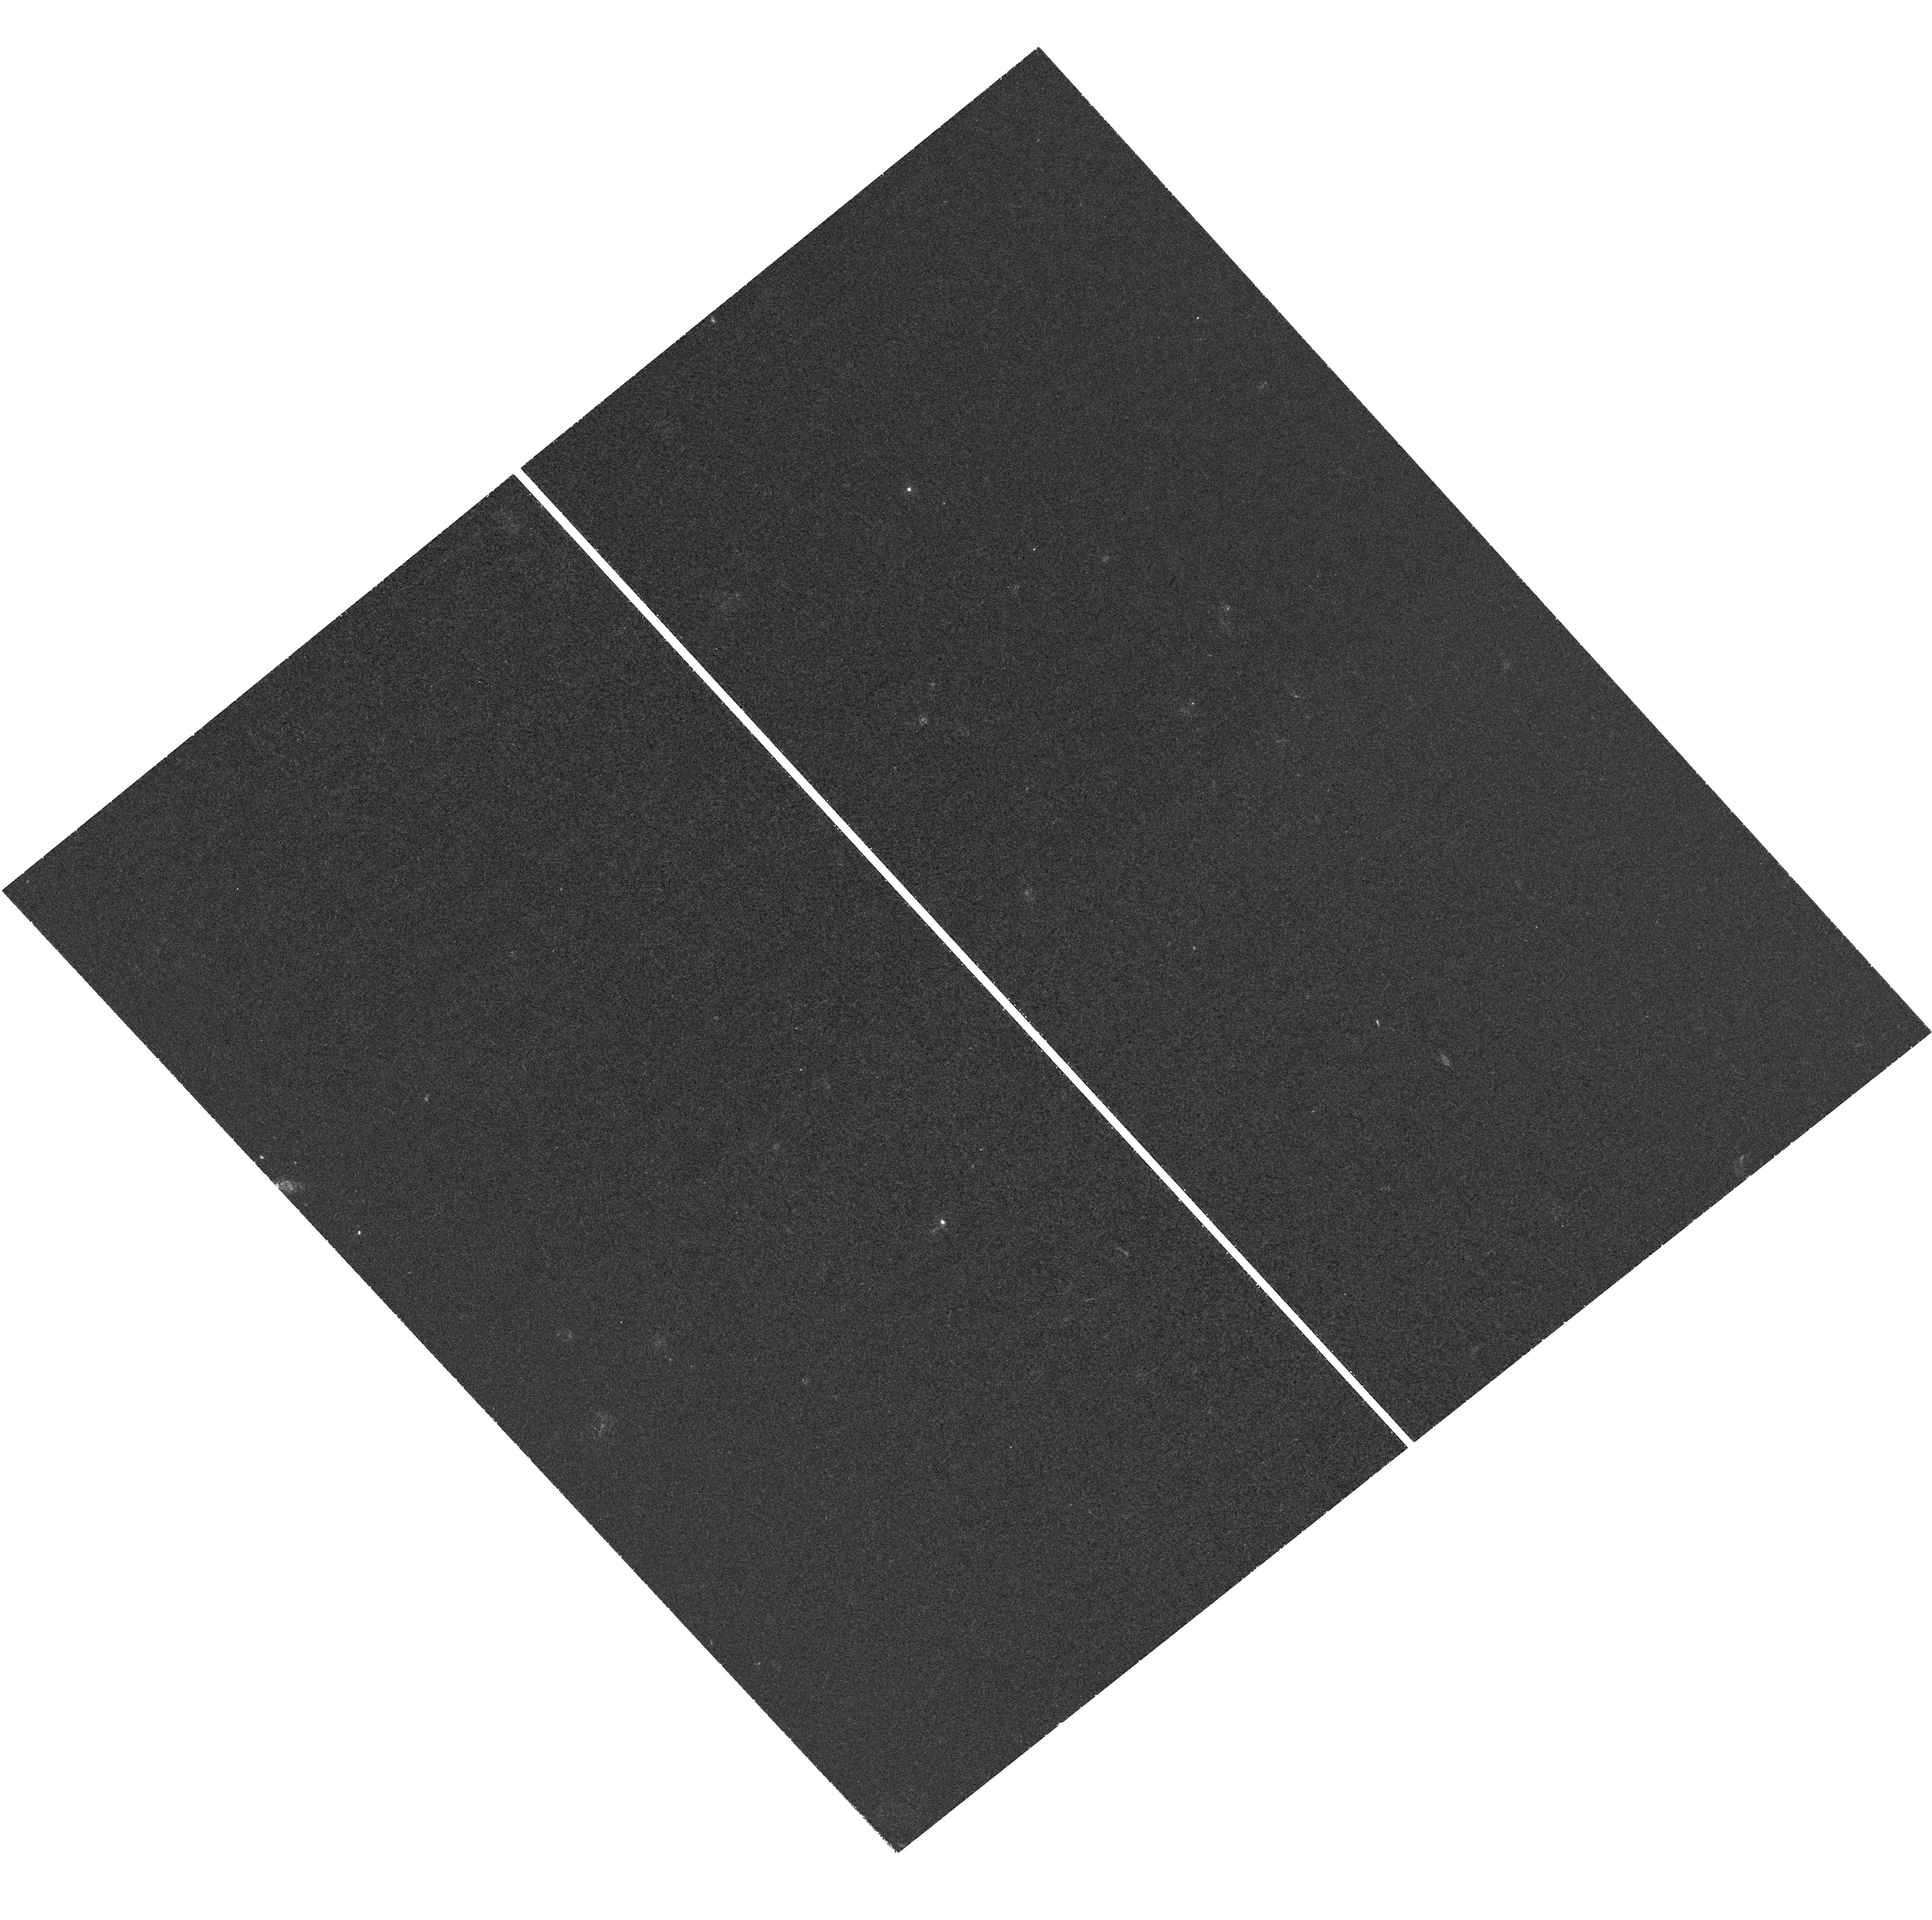
Target: HUDF-UVIS
Instrument: WFC3/UVIS
Filter: F275W
Exposure: 1.5 h
Observation ID: hst_12534_1l_wfc3_uvis_f275w_ibox1l

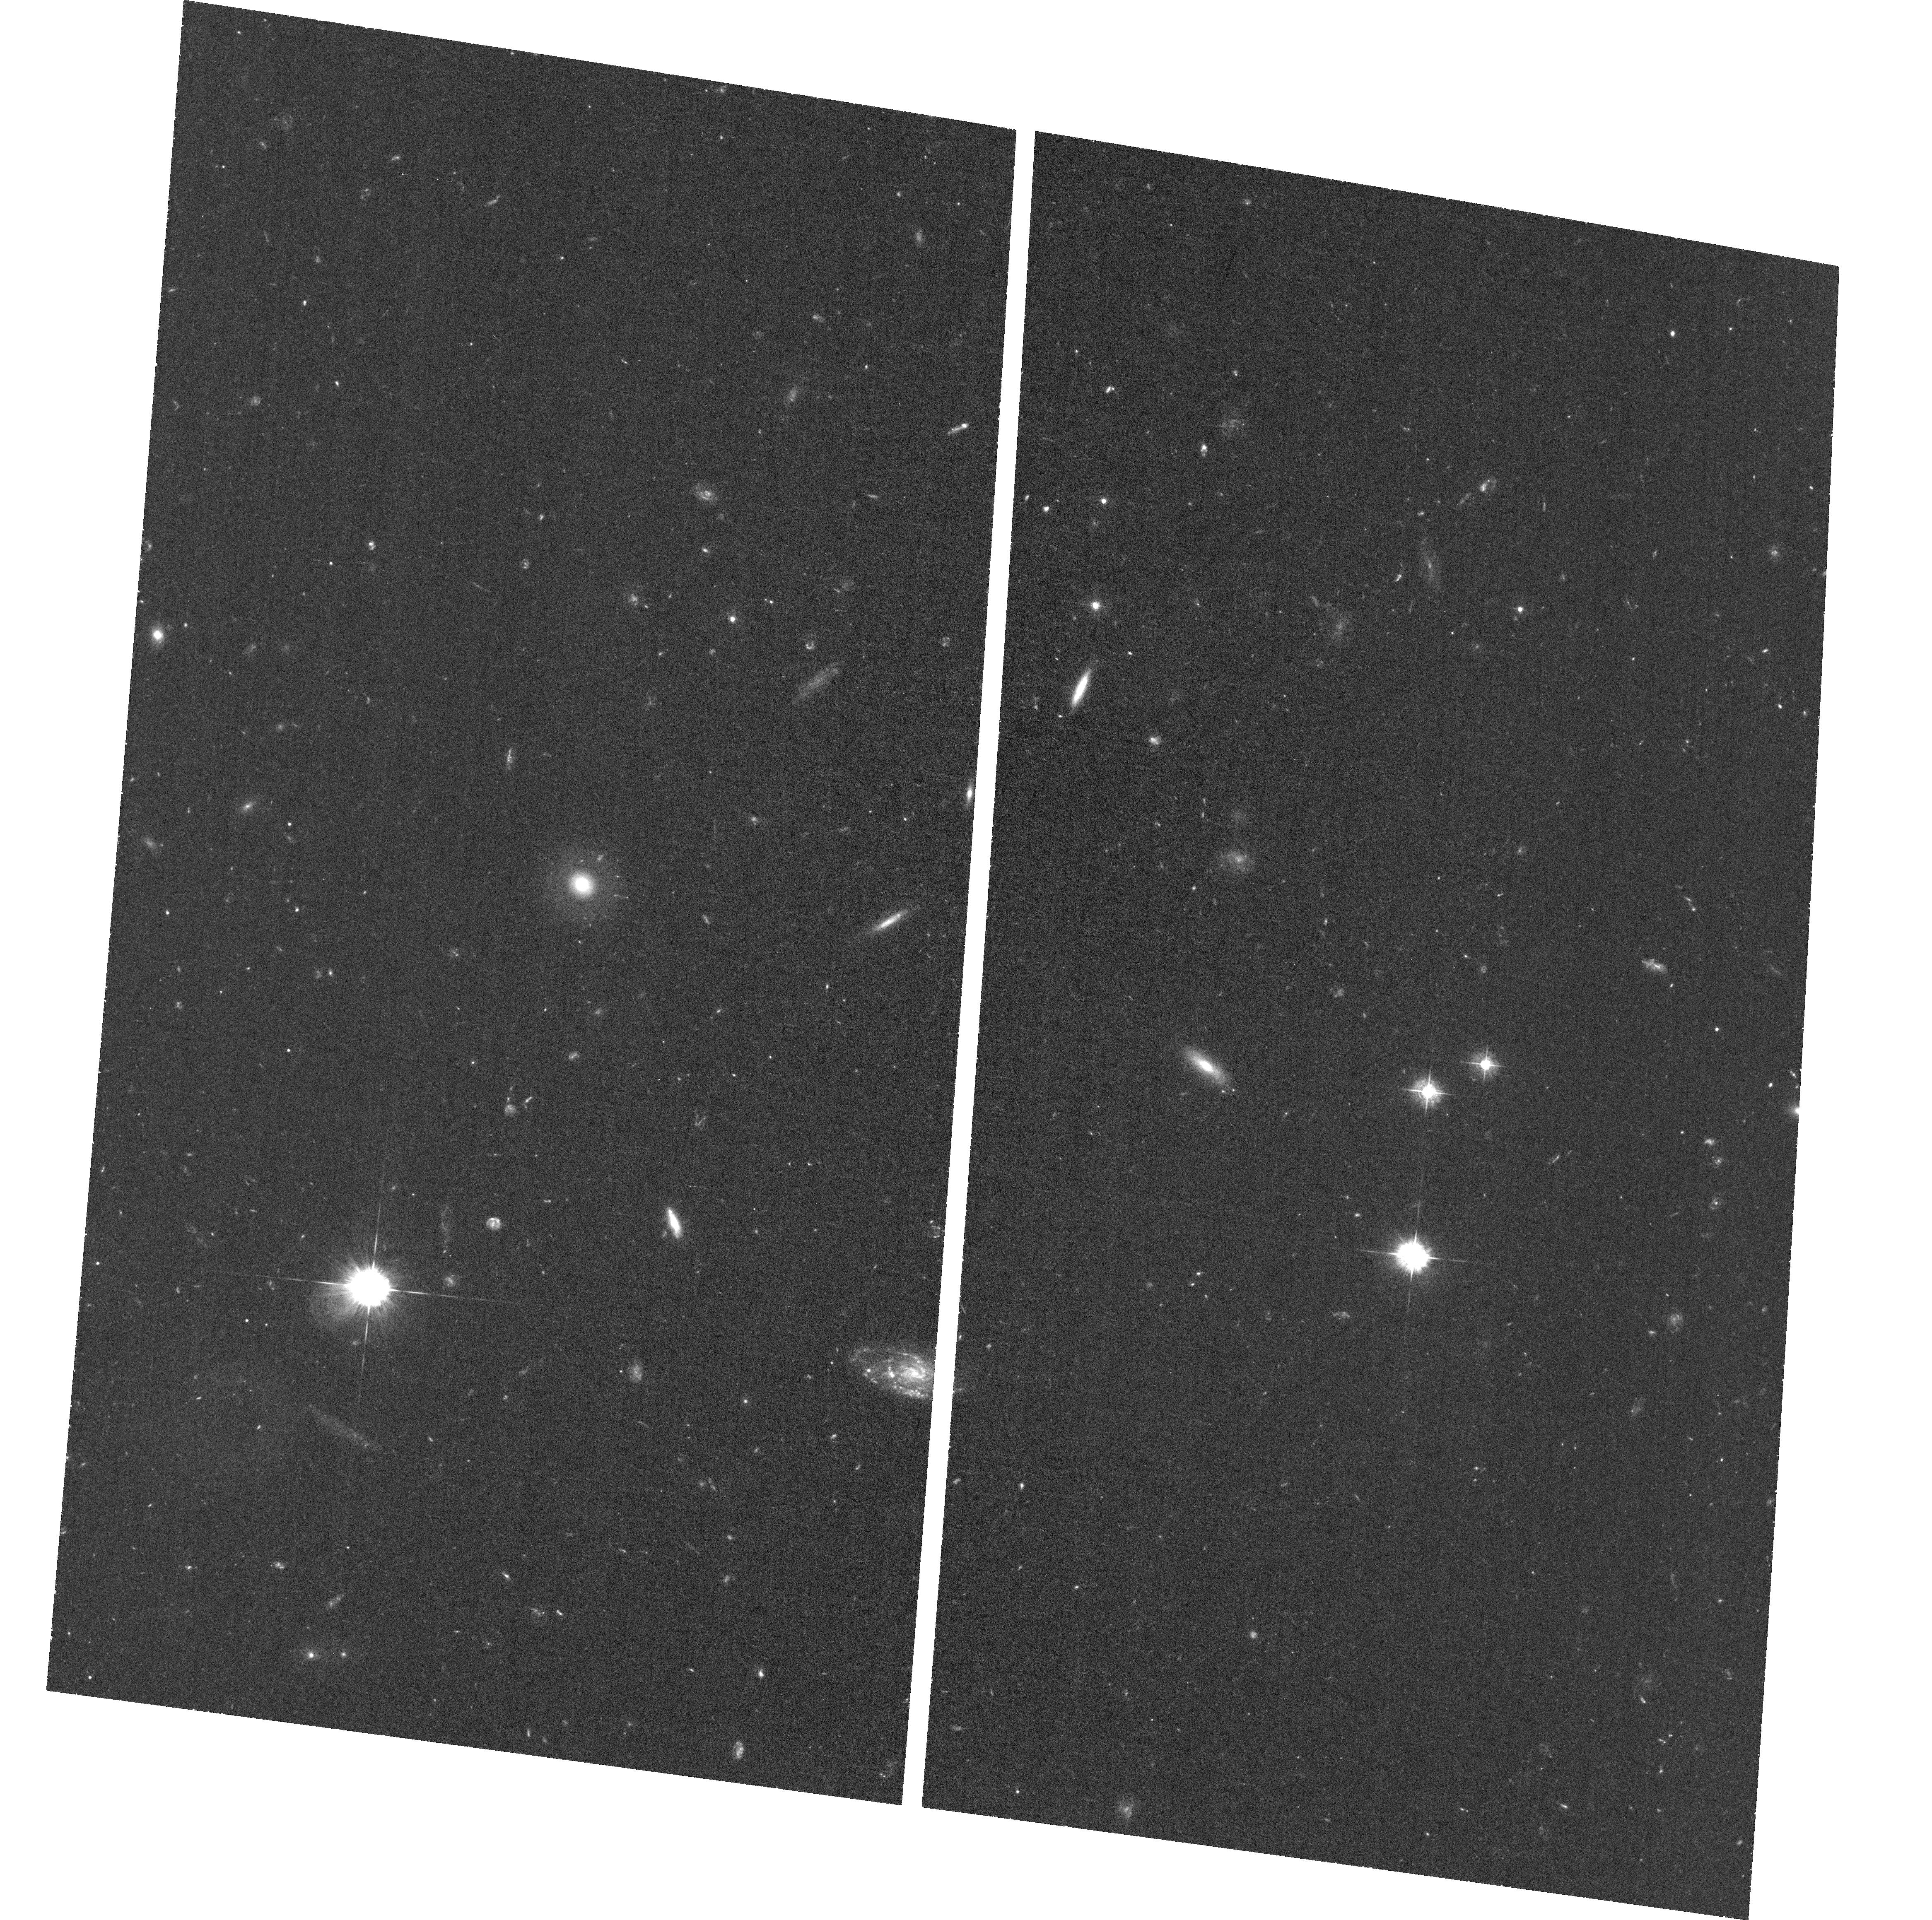
Target: field at RA 53.245°, Dec -27.848°
Instrument: ACS/WFC
Filter: F435W
Exposure: 1.3 h
Observation ID: hst_12534_1b_acs_wfc_f435w_jbox1b

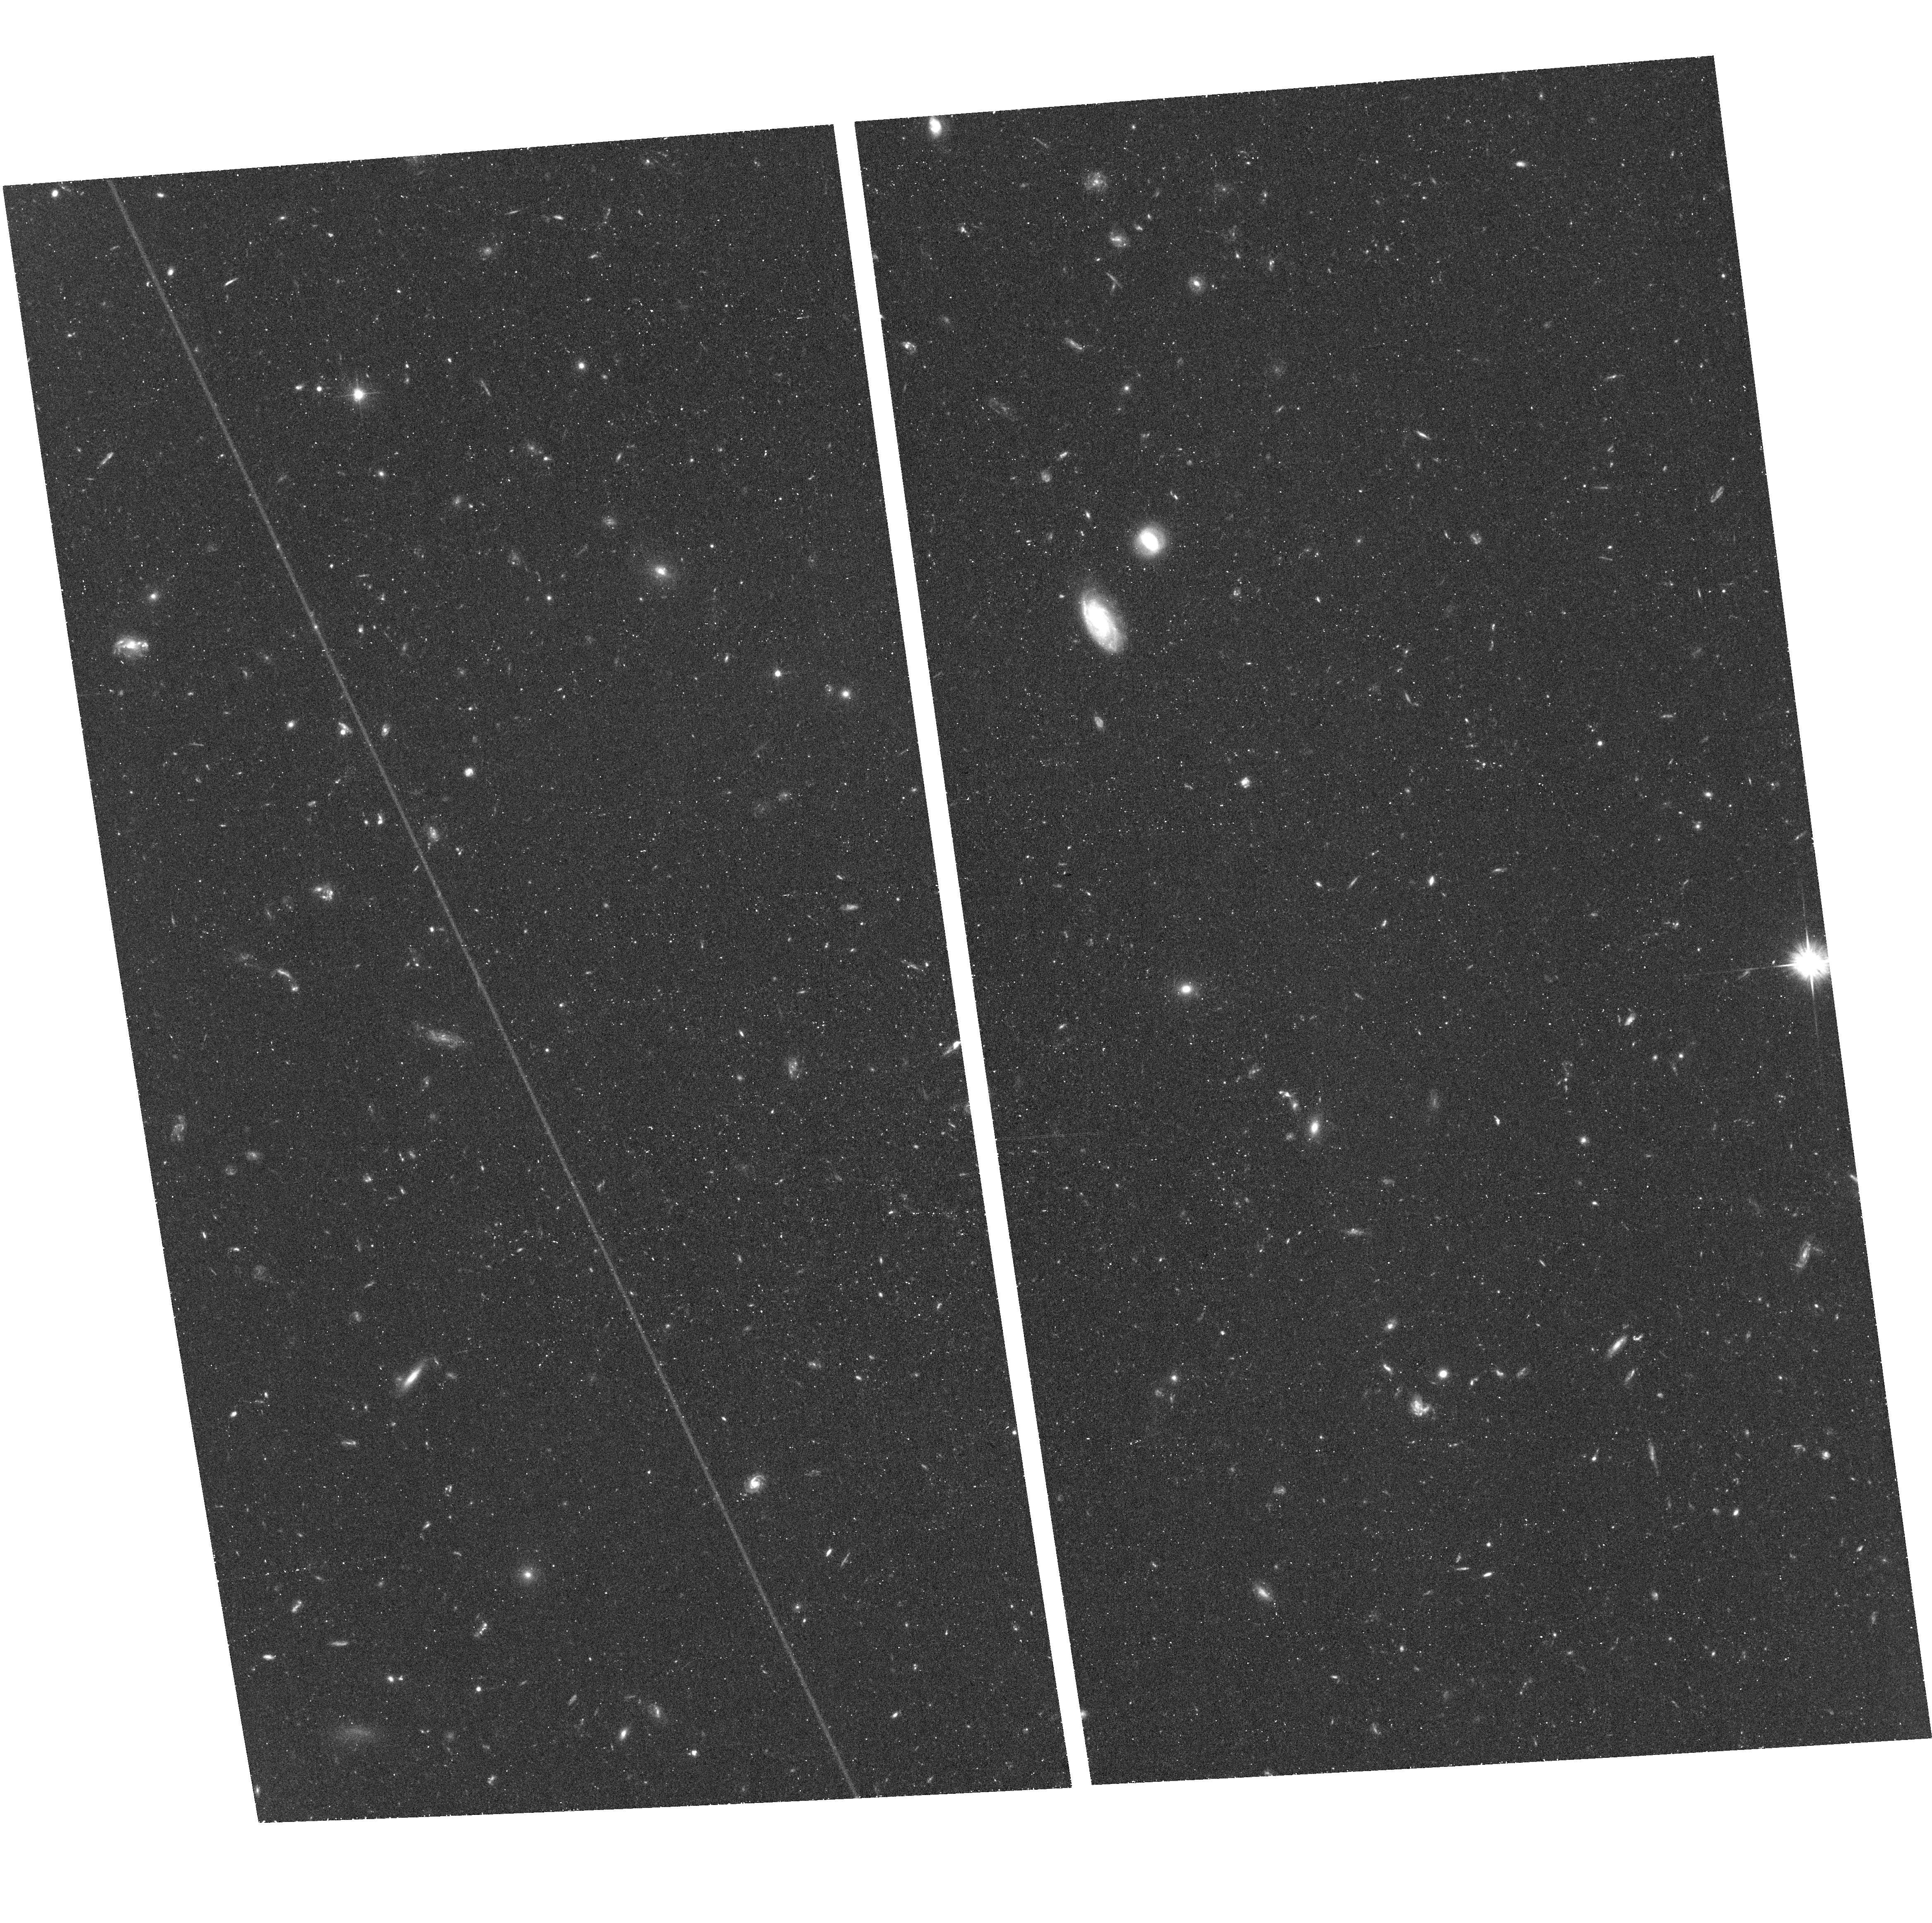
Target: field at RA 53.093°, Dec -27.704°
Instrument: ACS/WFC
Filter: F606W
Exposure: 44 min
Observation ID: hst_12534_2d_acs_wfc_f606w_jbox2d

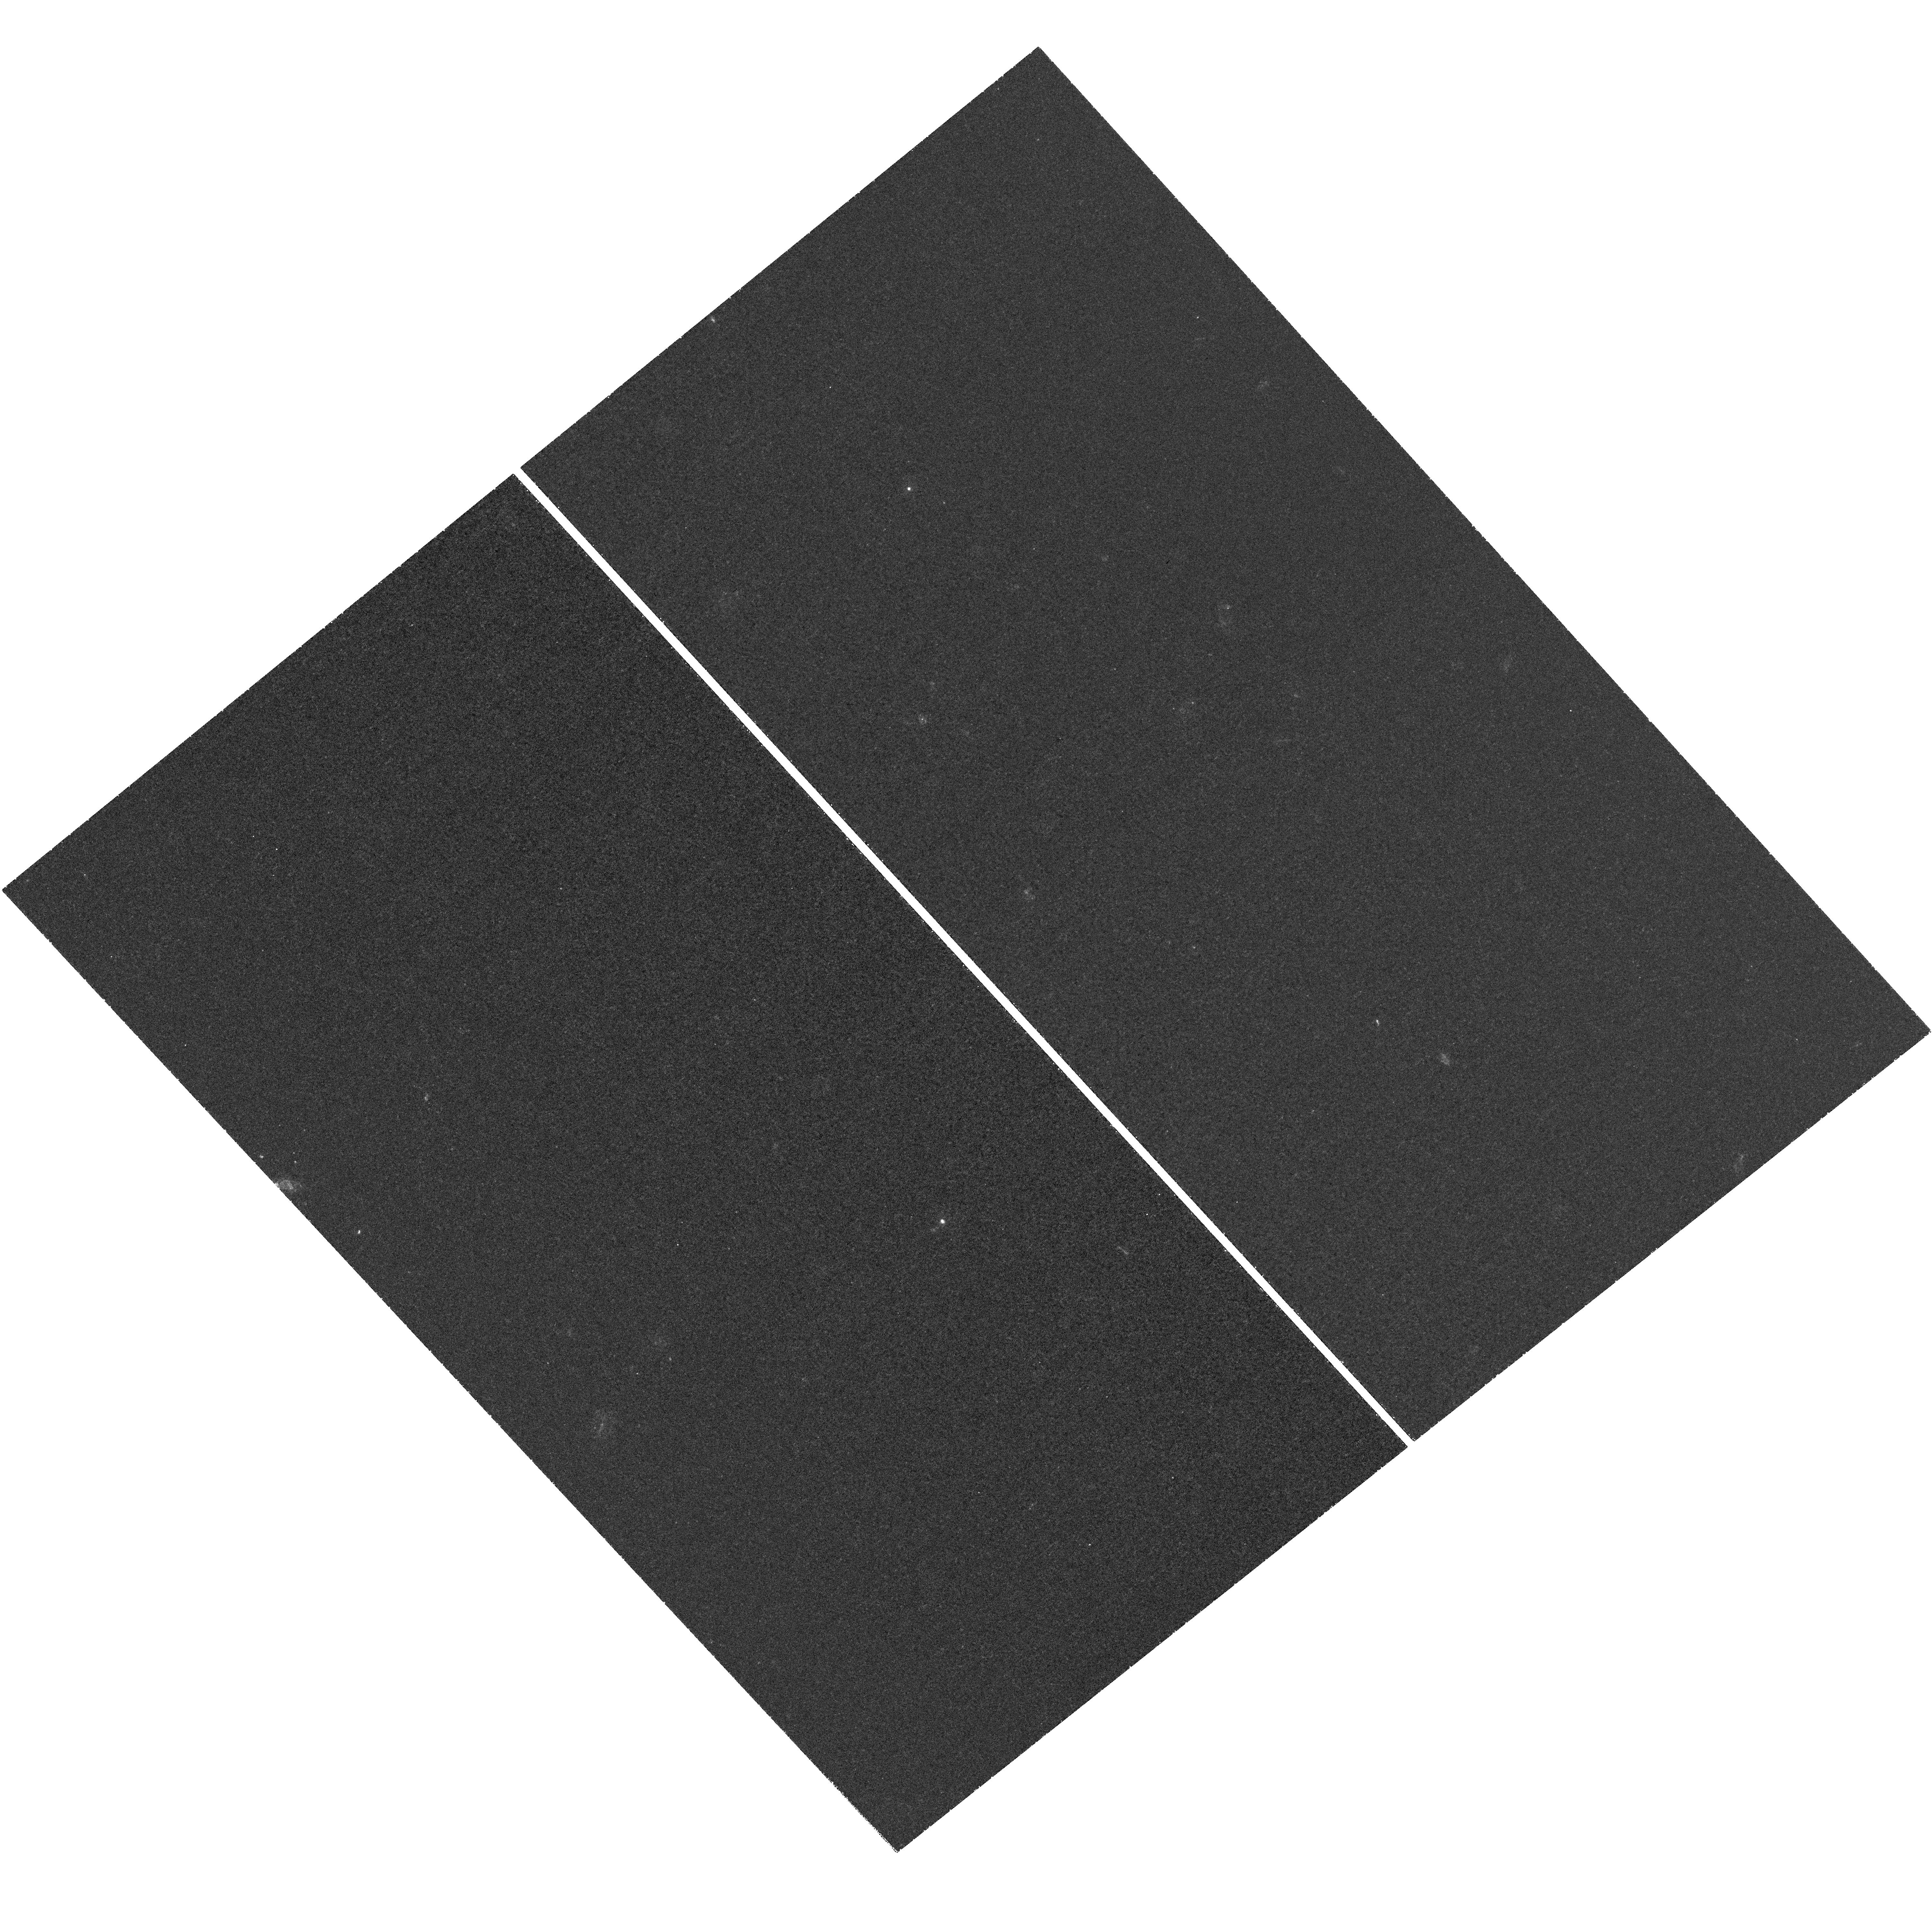
Target: HUDF-UVIS
Instrument: WFC3/UVIS
Filter: F225W
Exposure: 1.5 h
Observation ID: hst_12534_2k_wfc3_uvis_f225w_ibox2k

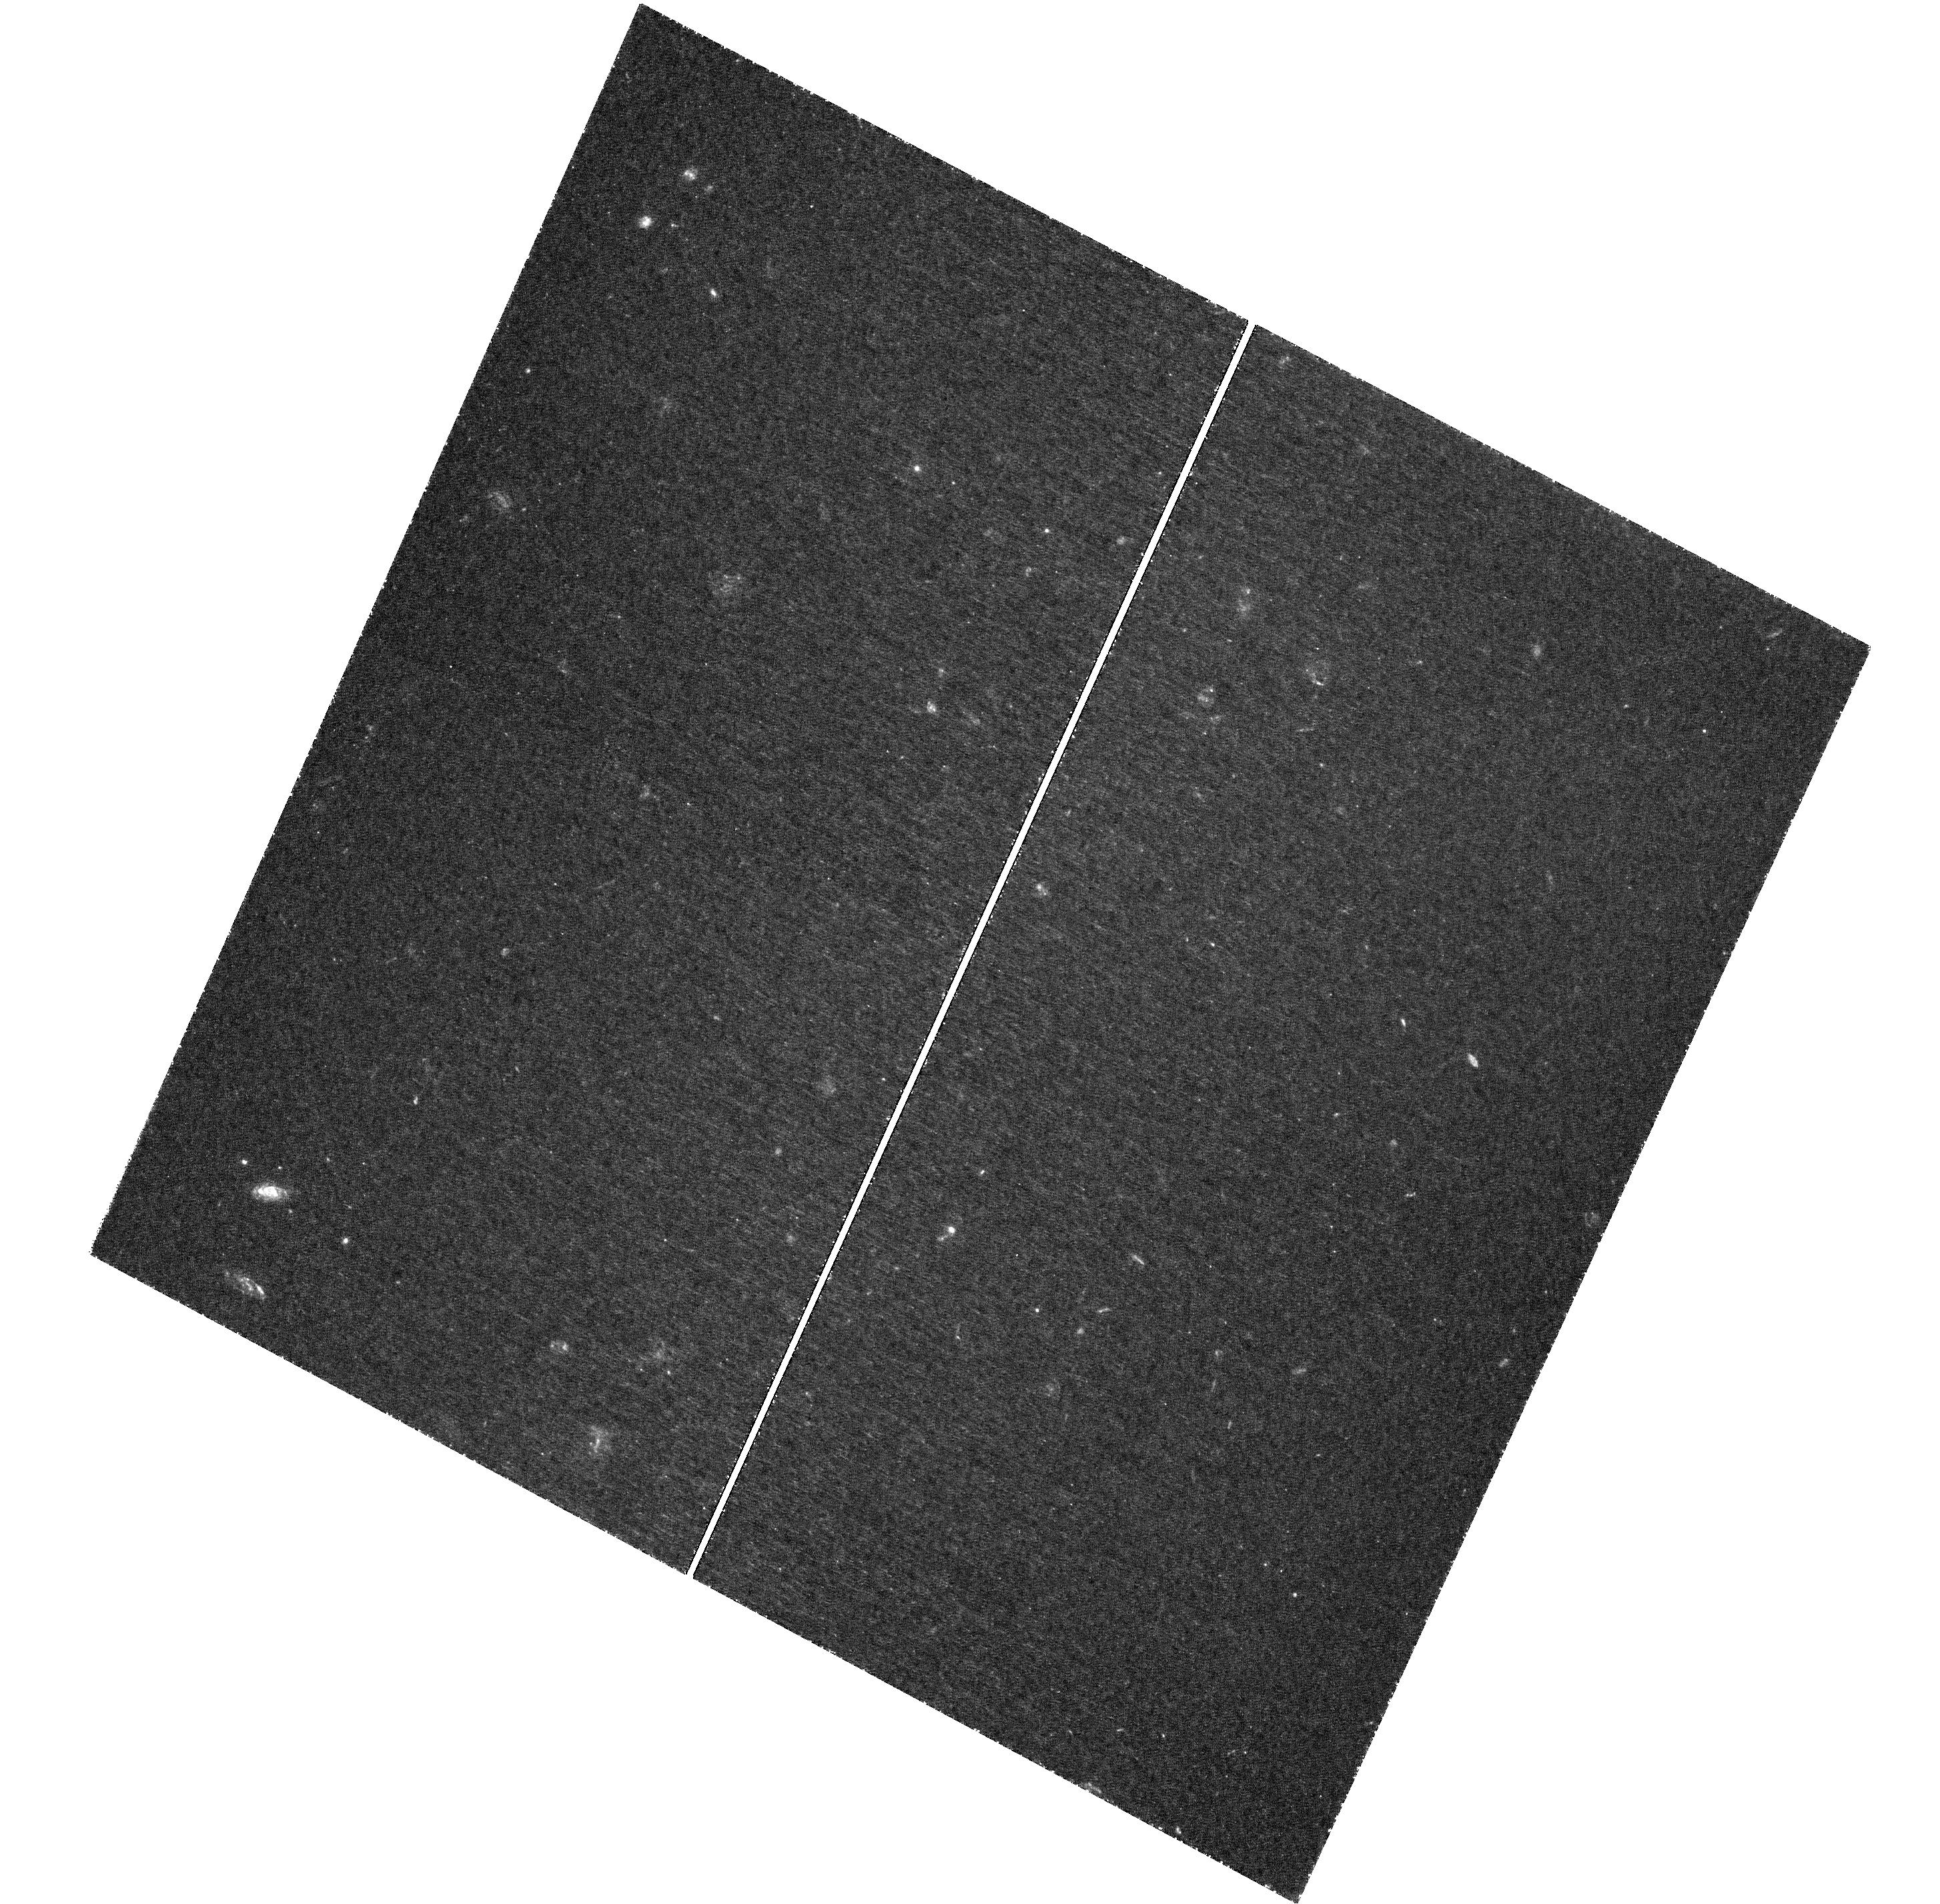
Target: HUDF-UVIS
Instrument: WFC3/UVIS
Filter: F336W
Exposure: 1.5 h
Observation ID: hst_12534_3h_wfc3_uvis_f336w_ibox3h

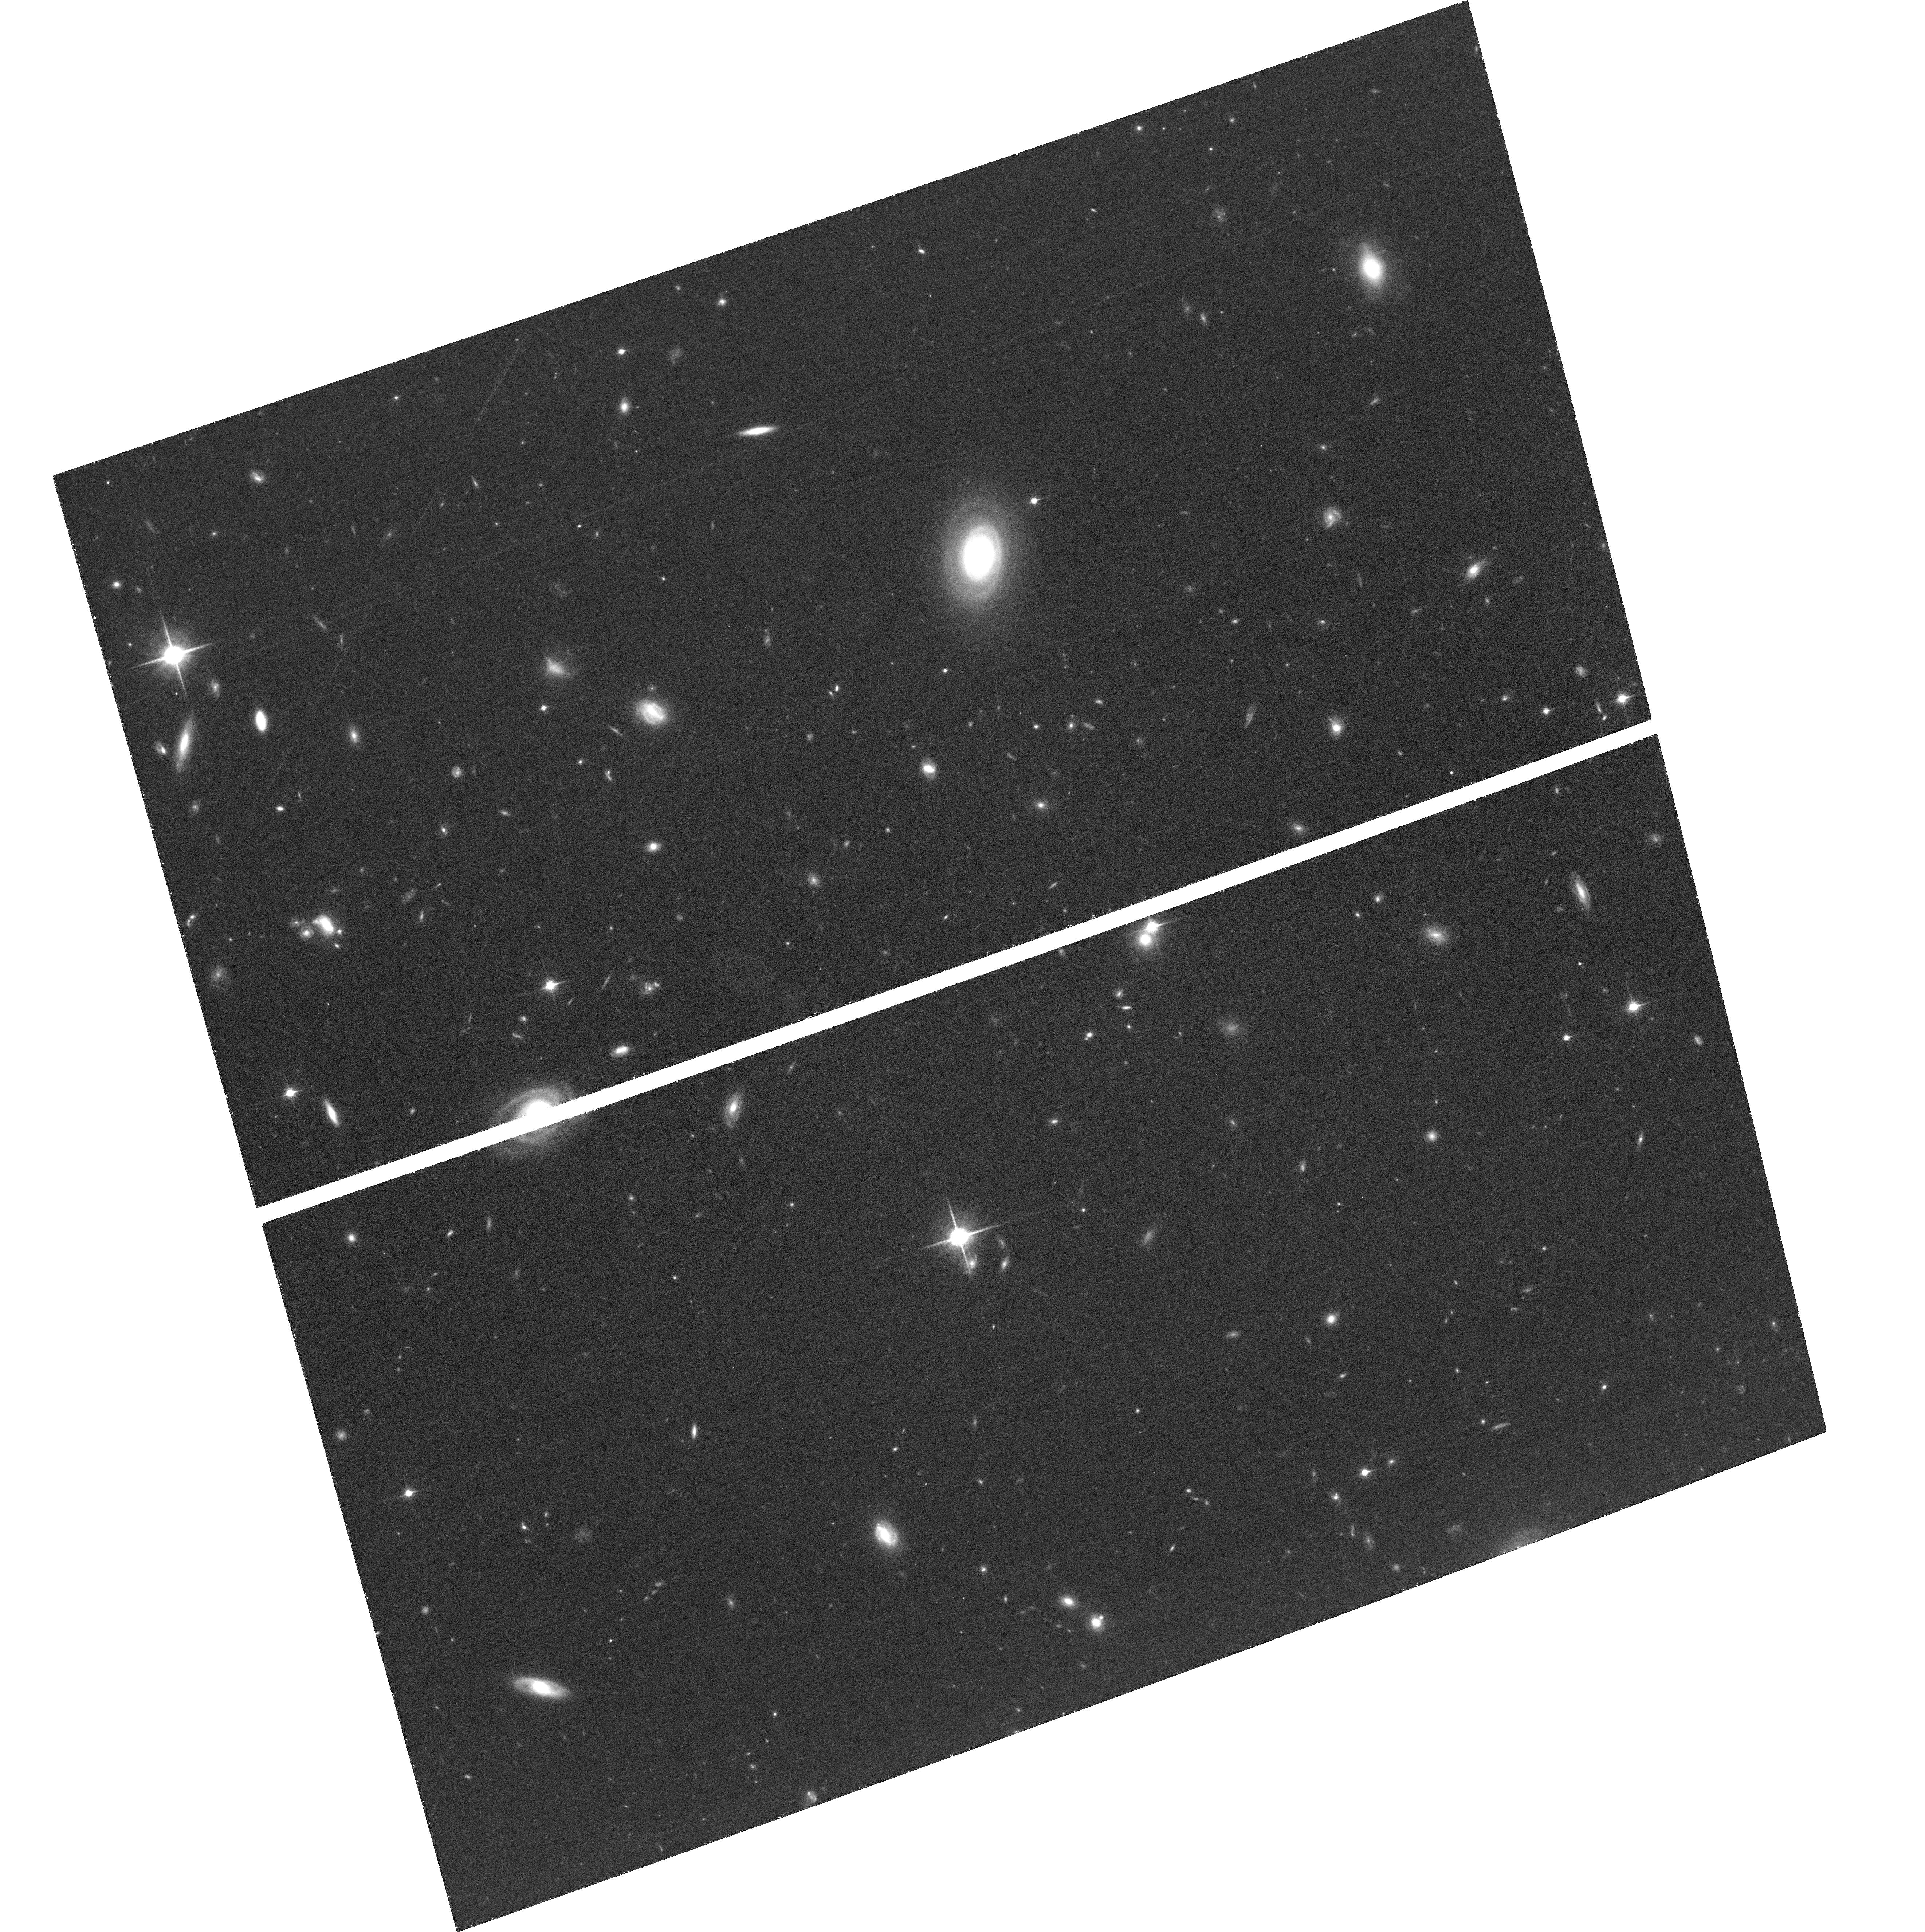
Target: field at RA 53.262°, Dec -27.740°
Instrument: ACS/WFC
Filter: F850LP
Exposure: 1.4 h
Observation ID: hst_12534_3h_acs_wfc_f850lp_jbox3h

The Panchromatic Hubble Ultra Deep Field: Ultraviolet Coverage (PI: Teplitz, Harry)

The Hubble UltraDeep Field (UDF) has deep observations at Far-UV, optical (B-z), and NIR wavelengths, but only comparatively shallow near-UV (u-band) imaging from WFPC2. We propose to fill this gap in UDF coverage with deep near-ultraviolet imaging with WFC3-UVIS in F225W, F275W, and F336W. We take advantage of the unique capabilities of HST to reach point source detection limits of AB=29, a factor of ten fainter than the GALEX ultradeep surveys. In the spirit of the UDF, we submit this proposal in the Treasury category. We will increase the legacy value of the UDF by providing science quality images, photometric catalogs, and improved photometric redshifts to enable a wide range of research by the community. The scientific emphasis of this proposal is to investigate the episode of peak star formation activity in galaxies at 1<z<2.5. The UV data will enable identification of galaxies in this epoch via the Lyman break and will allow us to trace the rest-frame FUV luminosity function and the internal color structure of galaxies. We will measure the star formation properties of moderate redshift starburst galaxies including the UV slope. The high spatial resolution of UVIS (a physical scale of about 700 pc at 0.5<z<1.5) will enable an investigation of the evolution of massive galaxies by resolving sub-galactic units (clumps). We will measure (or set strict limits on) the escape fraction of ionizing radiation from galaxies at z~2-3 to better understand how star-forming galaxies reionized the Universe. We will bin the CCD readout (2x2 pixels) in the read-noise limited F225W and F275W filters, providing the same surface brightness sensitivity in 38% of the time.